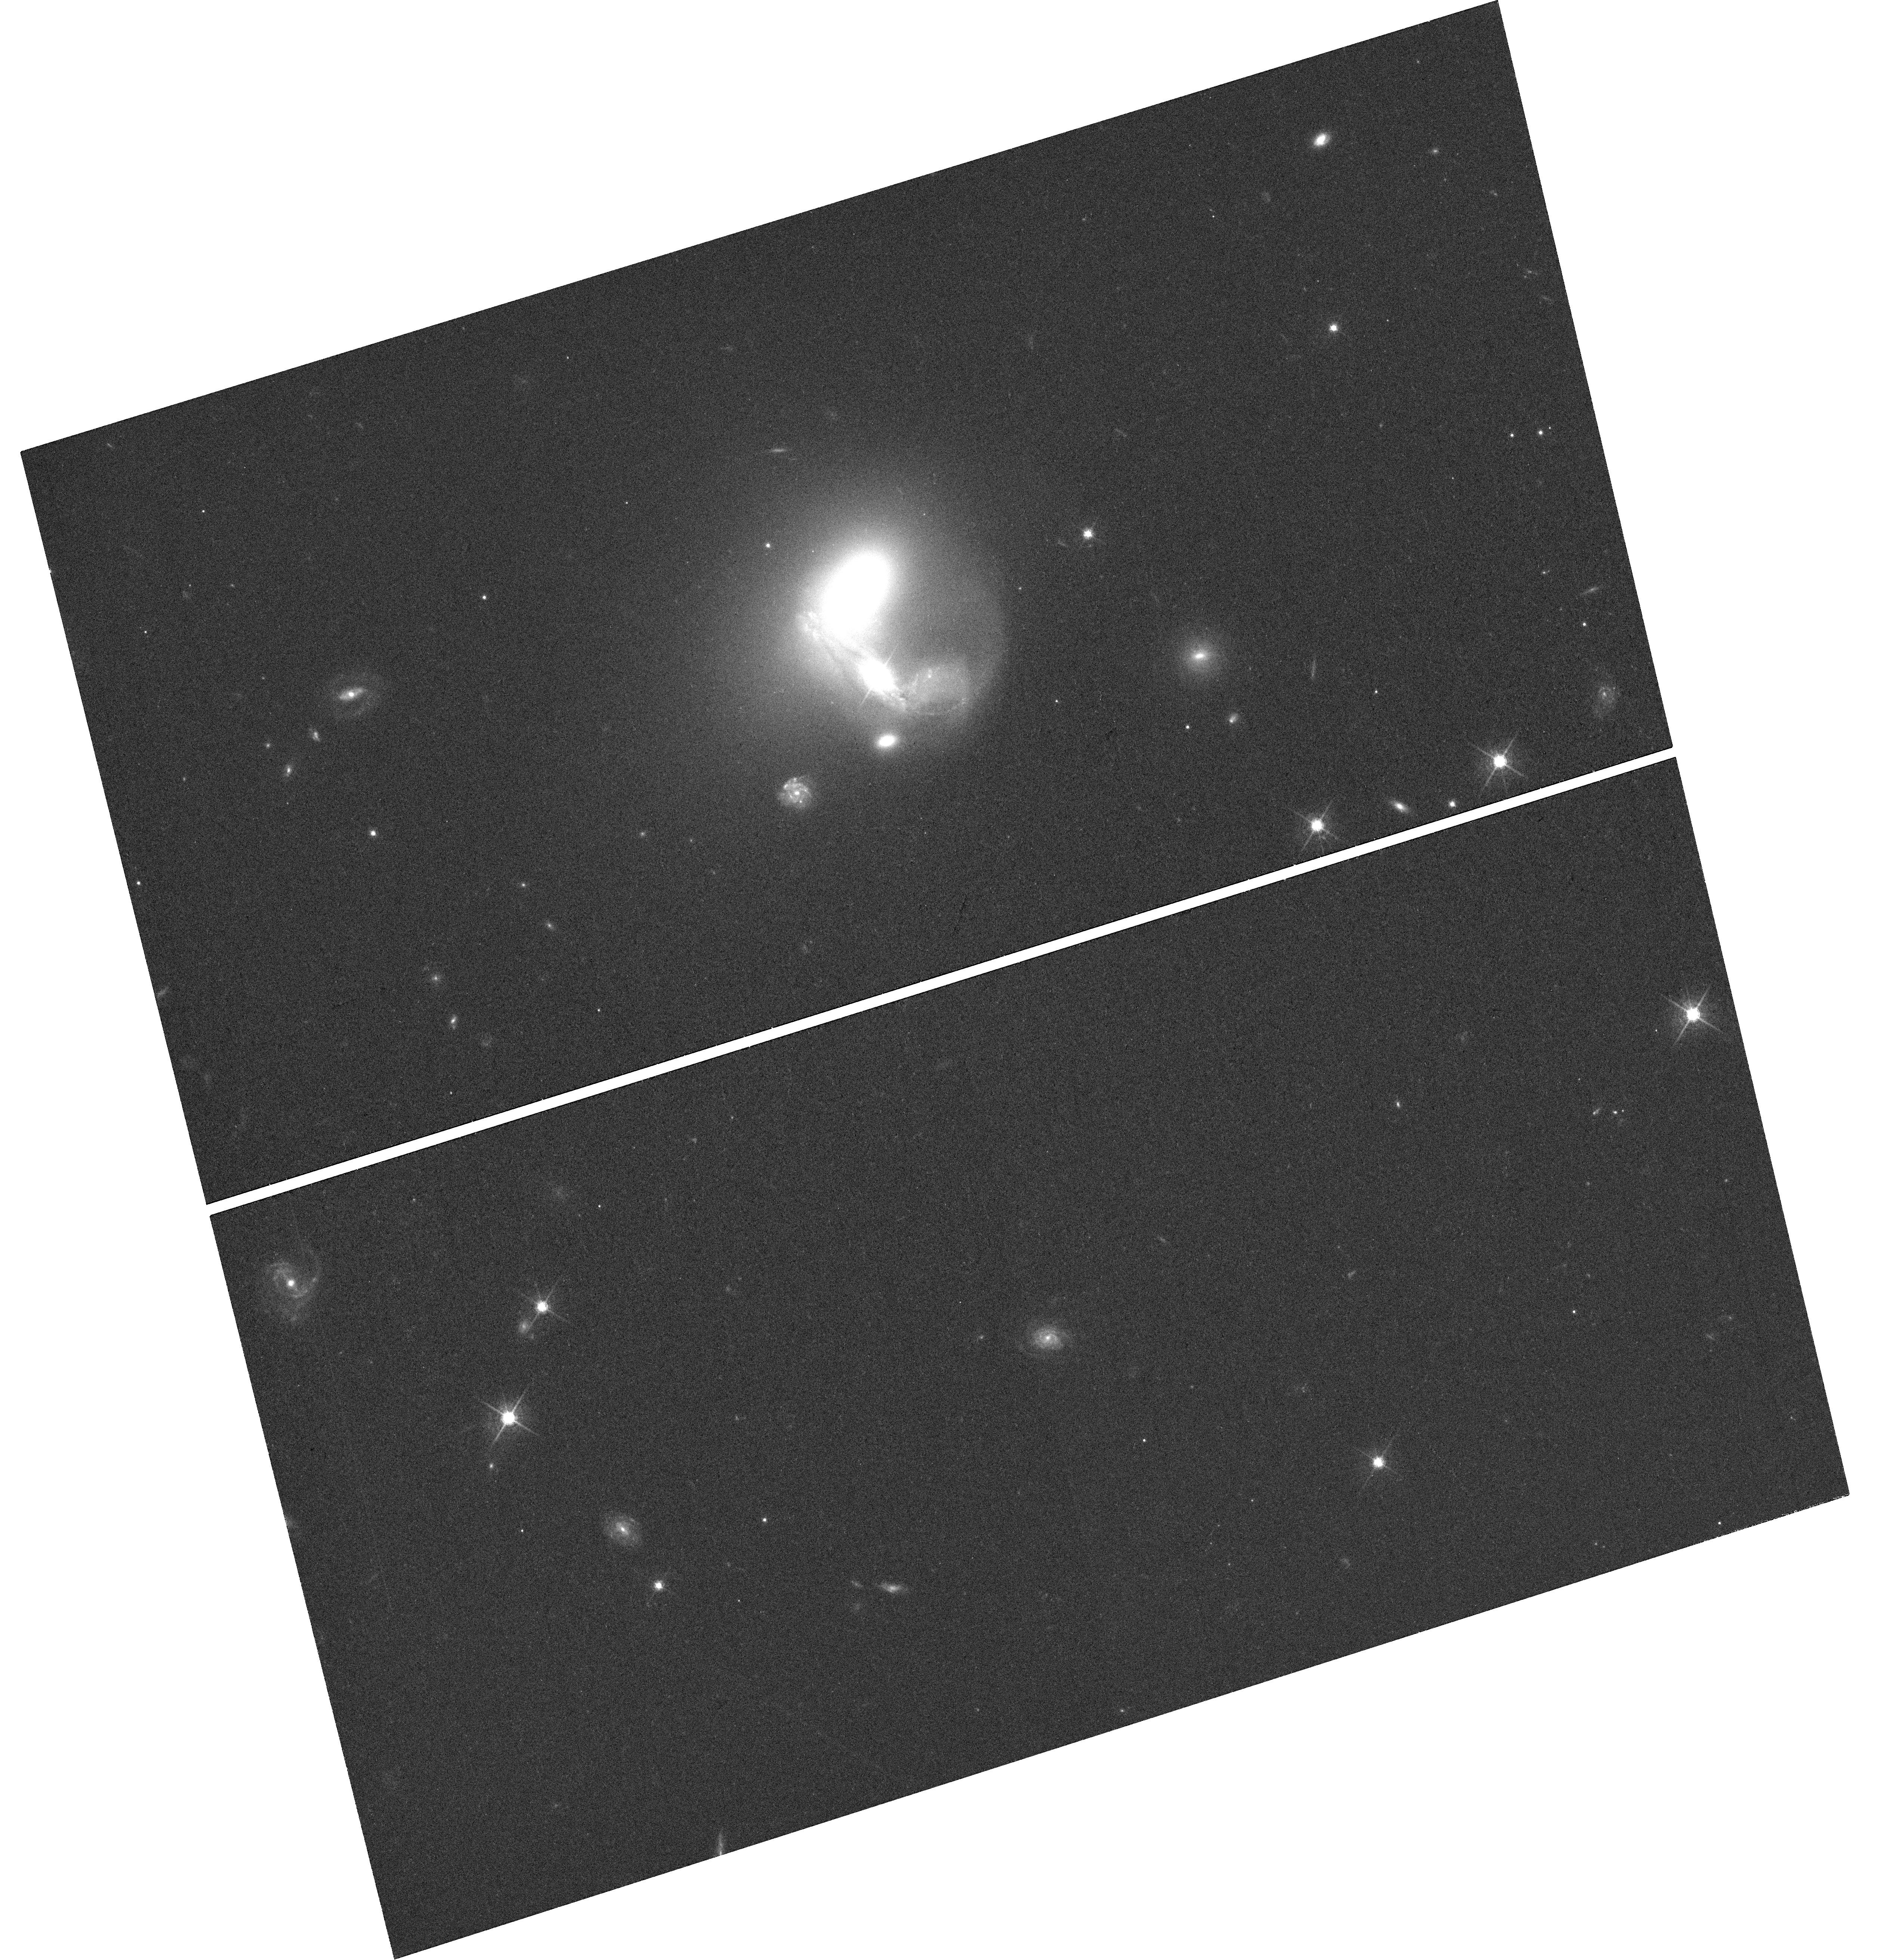
Target: KAZ163
Instrument: WFC3/UVIS
Filter: F621M
Exposure: 42 min
Observation ID: hst_15081_04_wfc3_uvis_f621m_idlr04

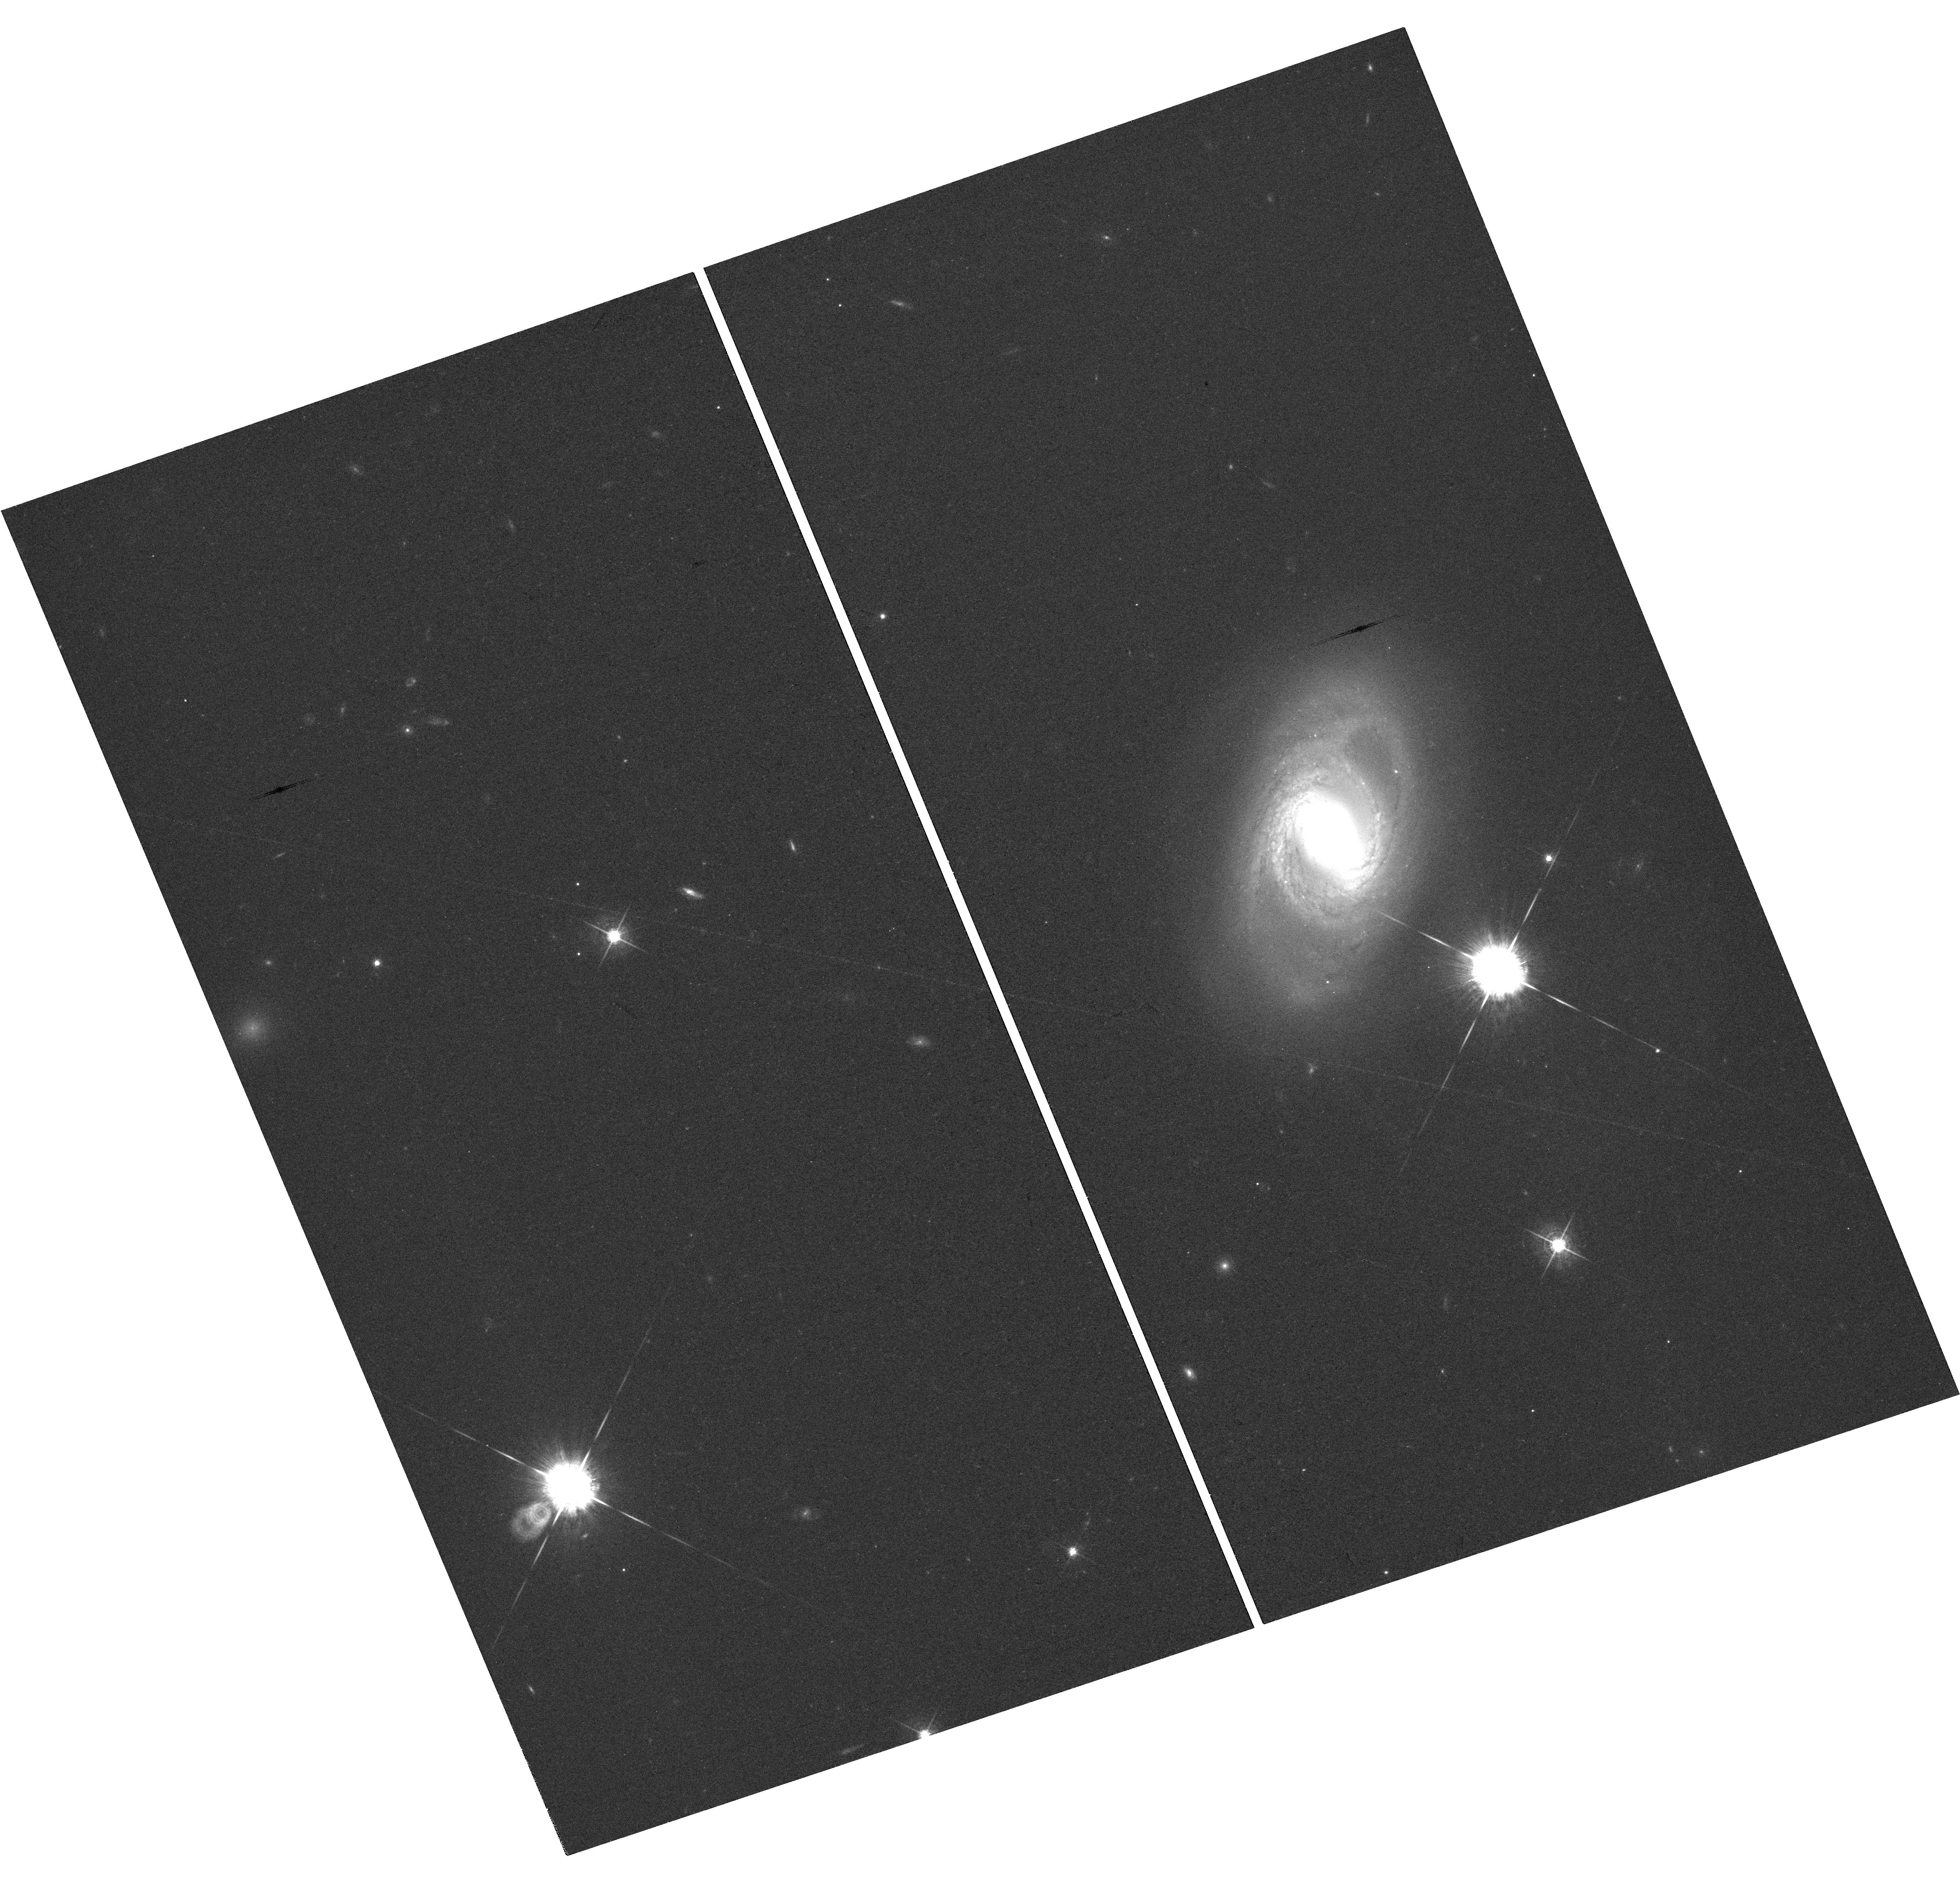
Target: MRK-885
Instrument: WFC3/UVIS
Filter: F621M
Exposure: 42 min
Observation ID: hst_15081_07_wfc3_uvis_f621m_idlr07

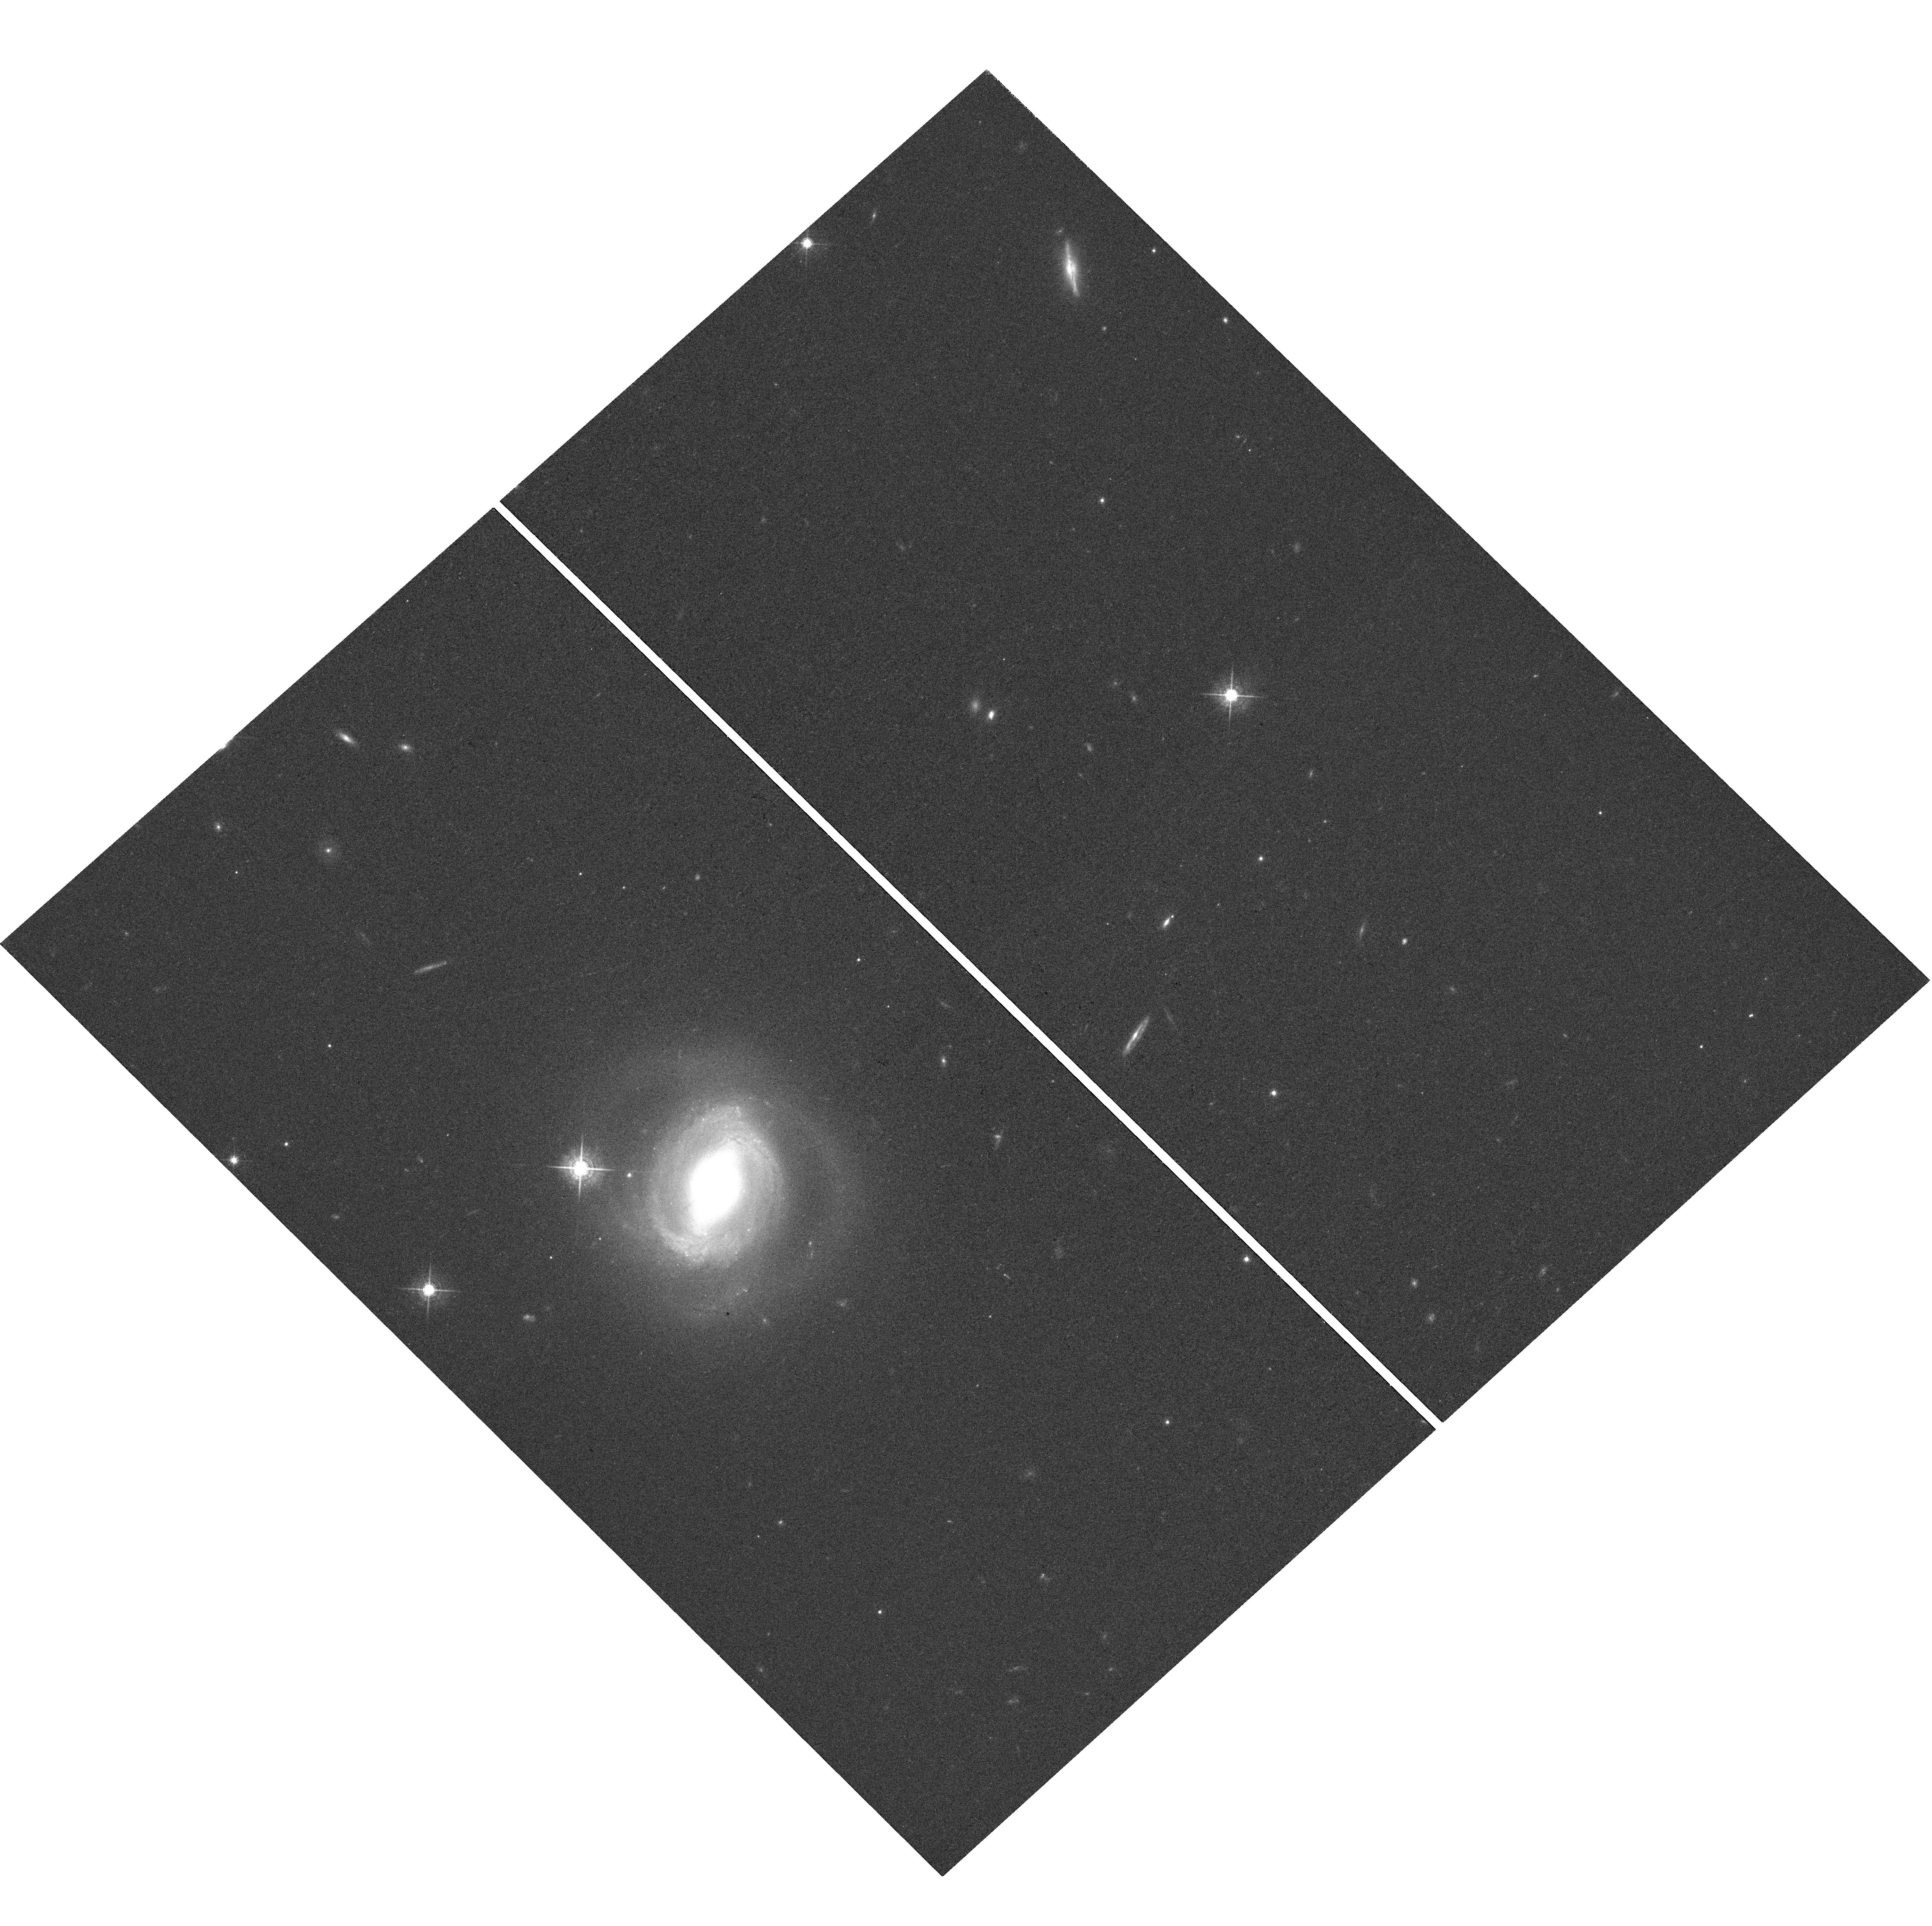
Target: NGC-6418
Instrument: WFC3/UVIS
Filter: F621M
Exposure: 41 min
Observation ID: hst_15081_01_wfc3_uvis_f621m_idlr01

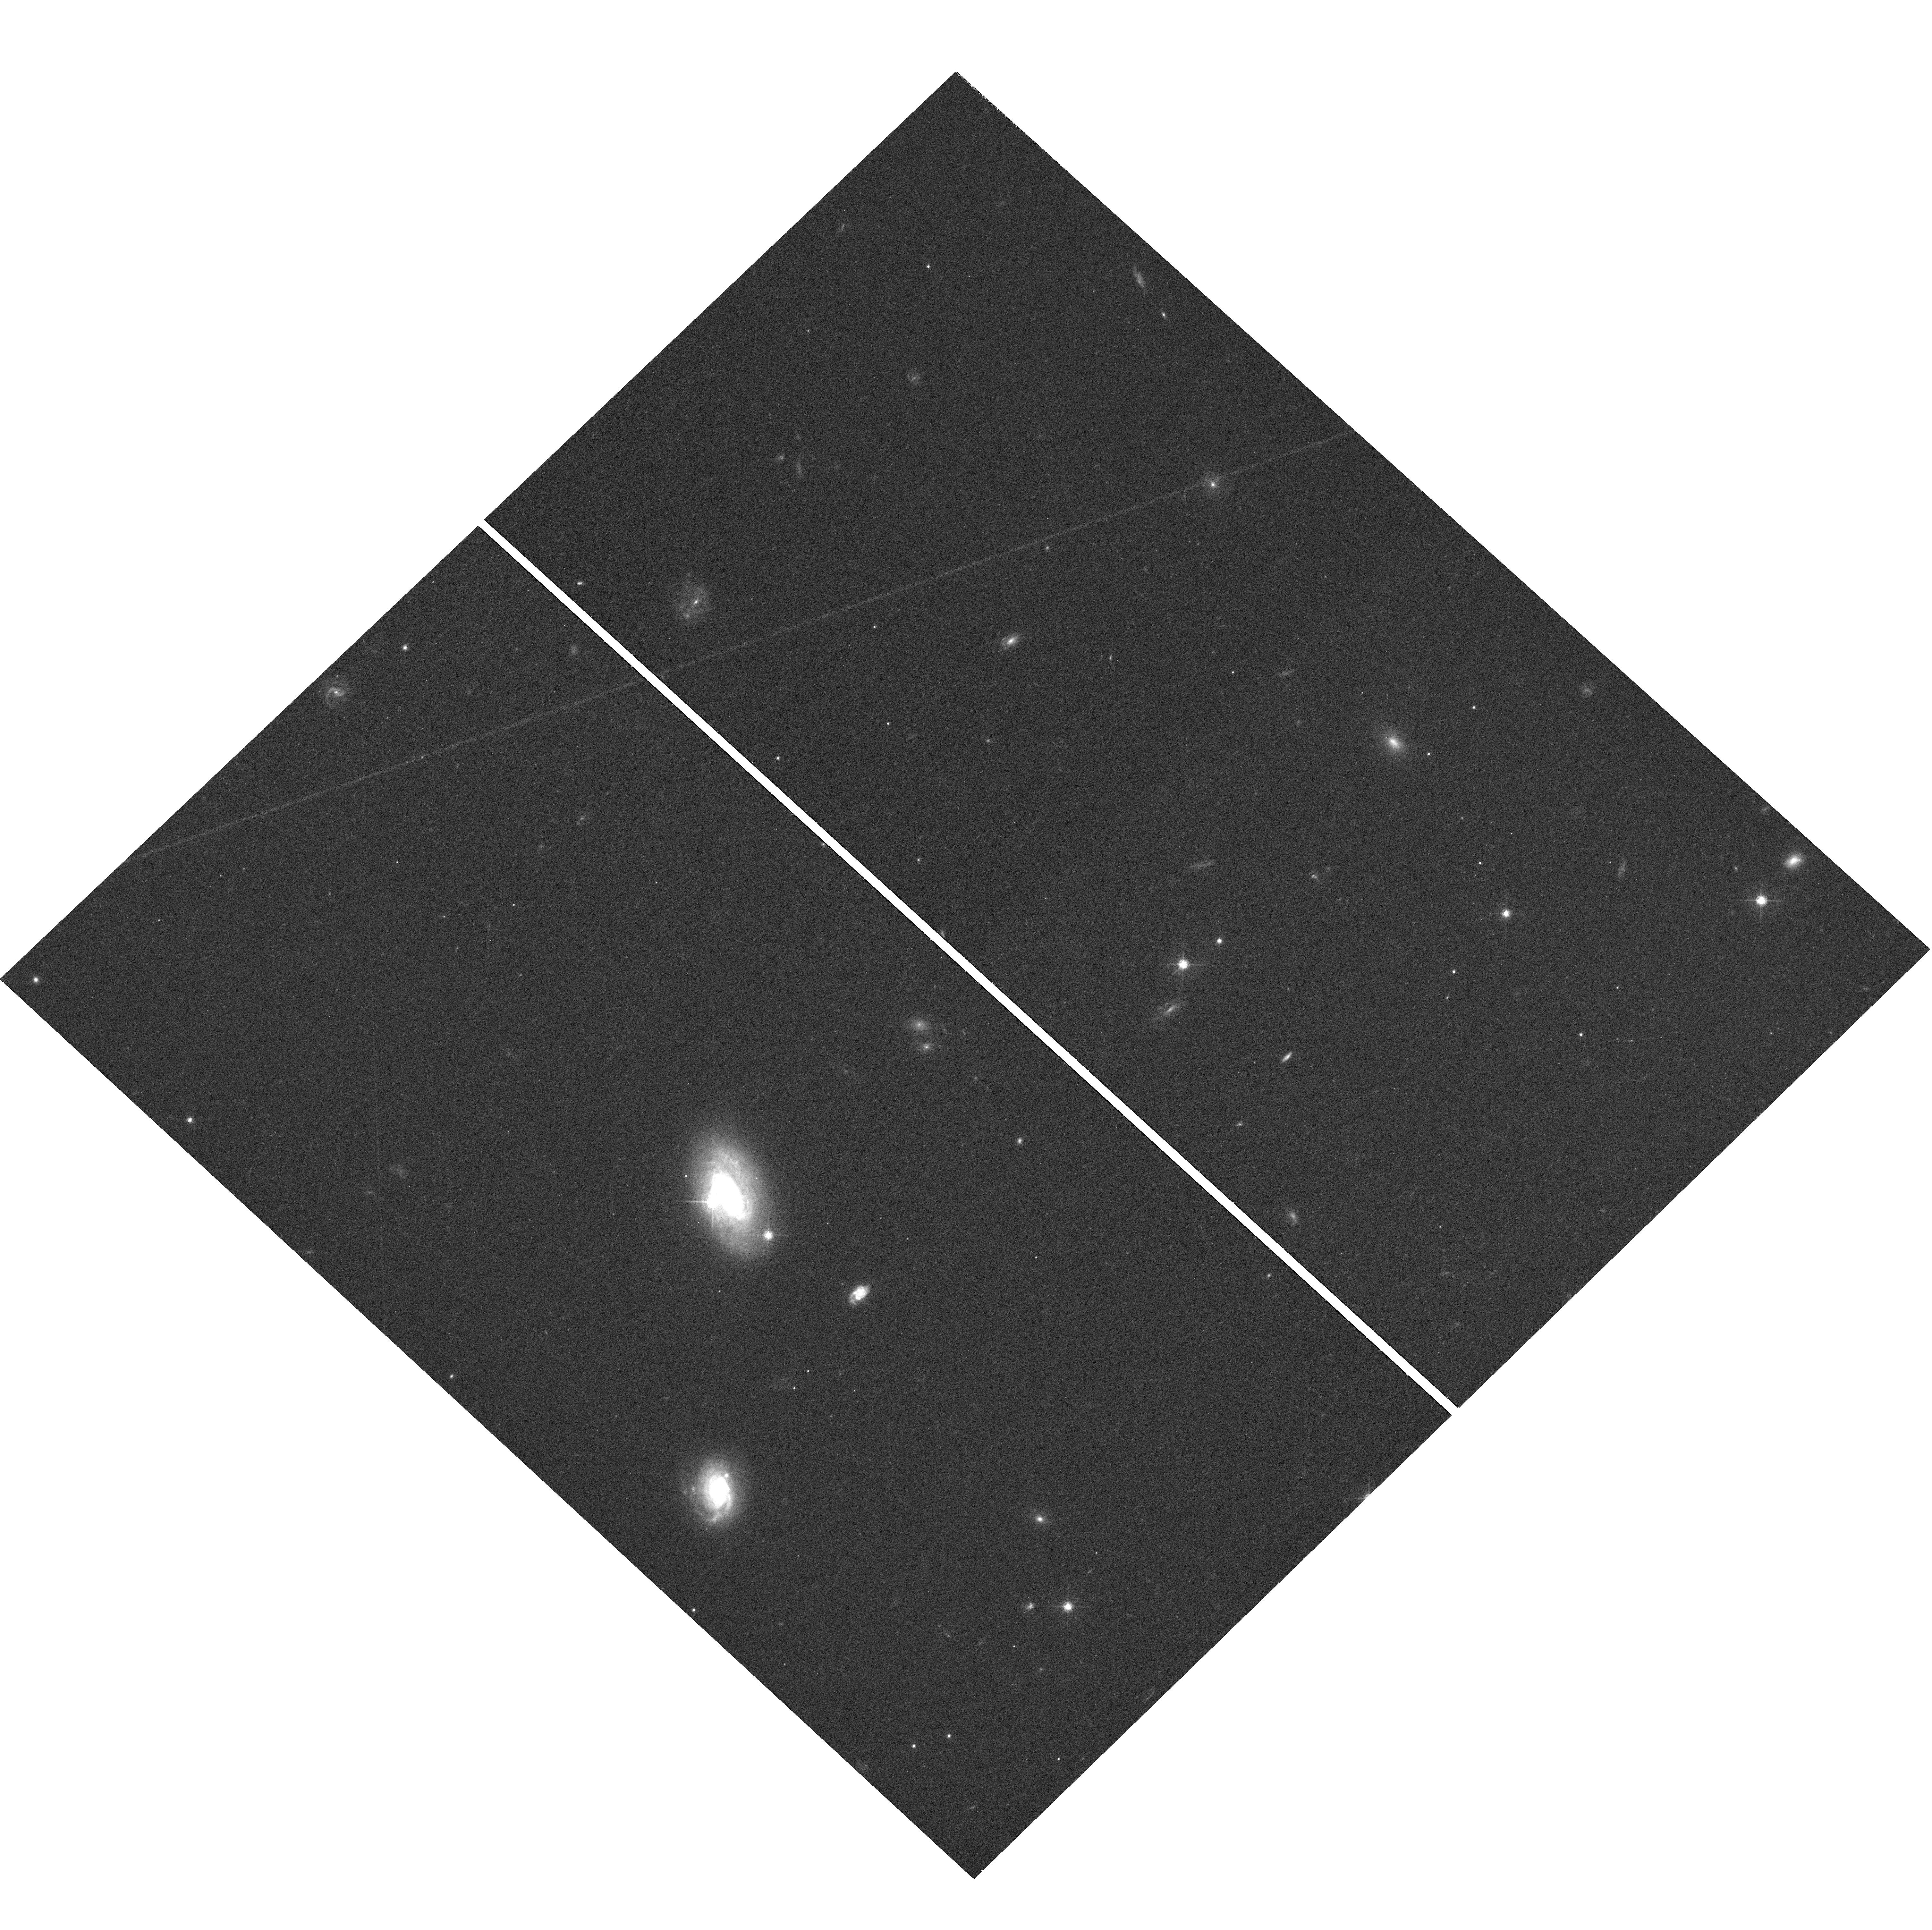
Target: MRK-507
Instrument: WFC3/UVIS
Filter: F621M
Exposure: 42 min
Observation ID: hst_15081_05_wfc3_uvis_f621m_idlr05

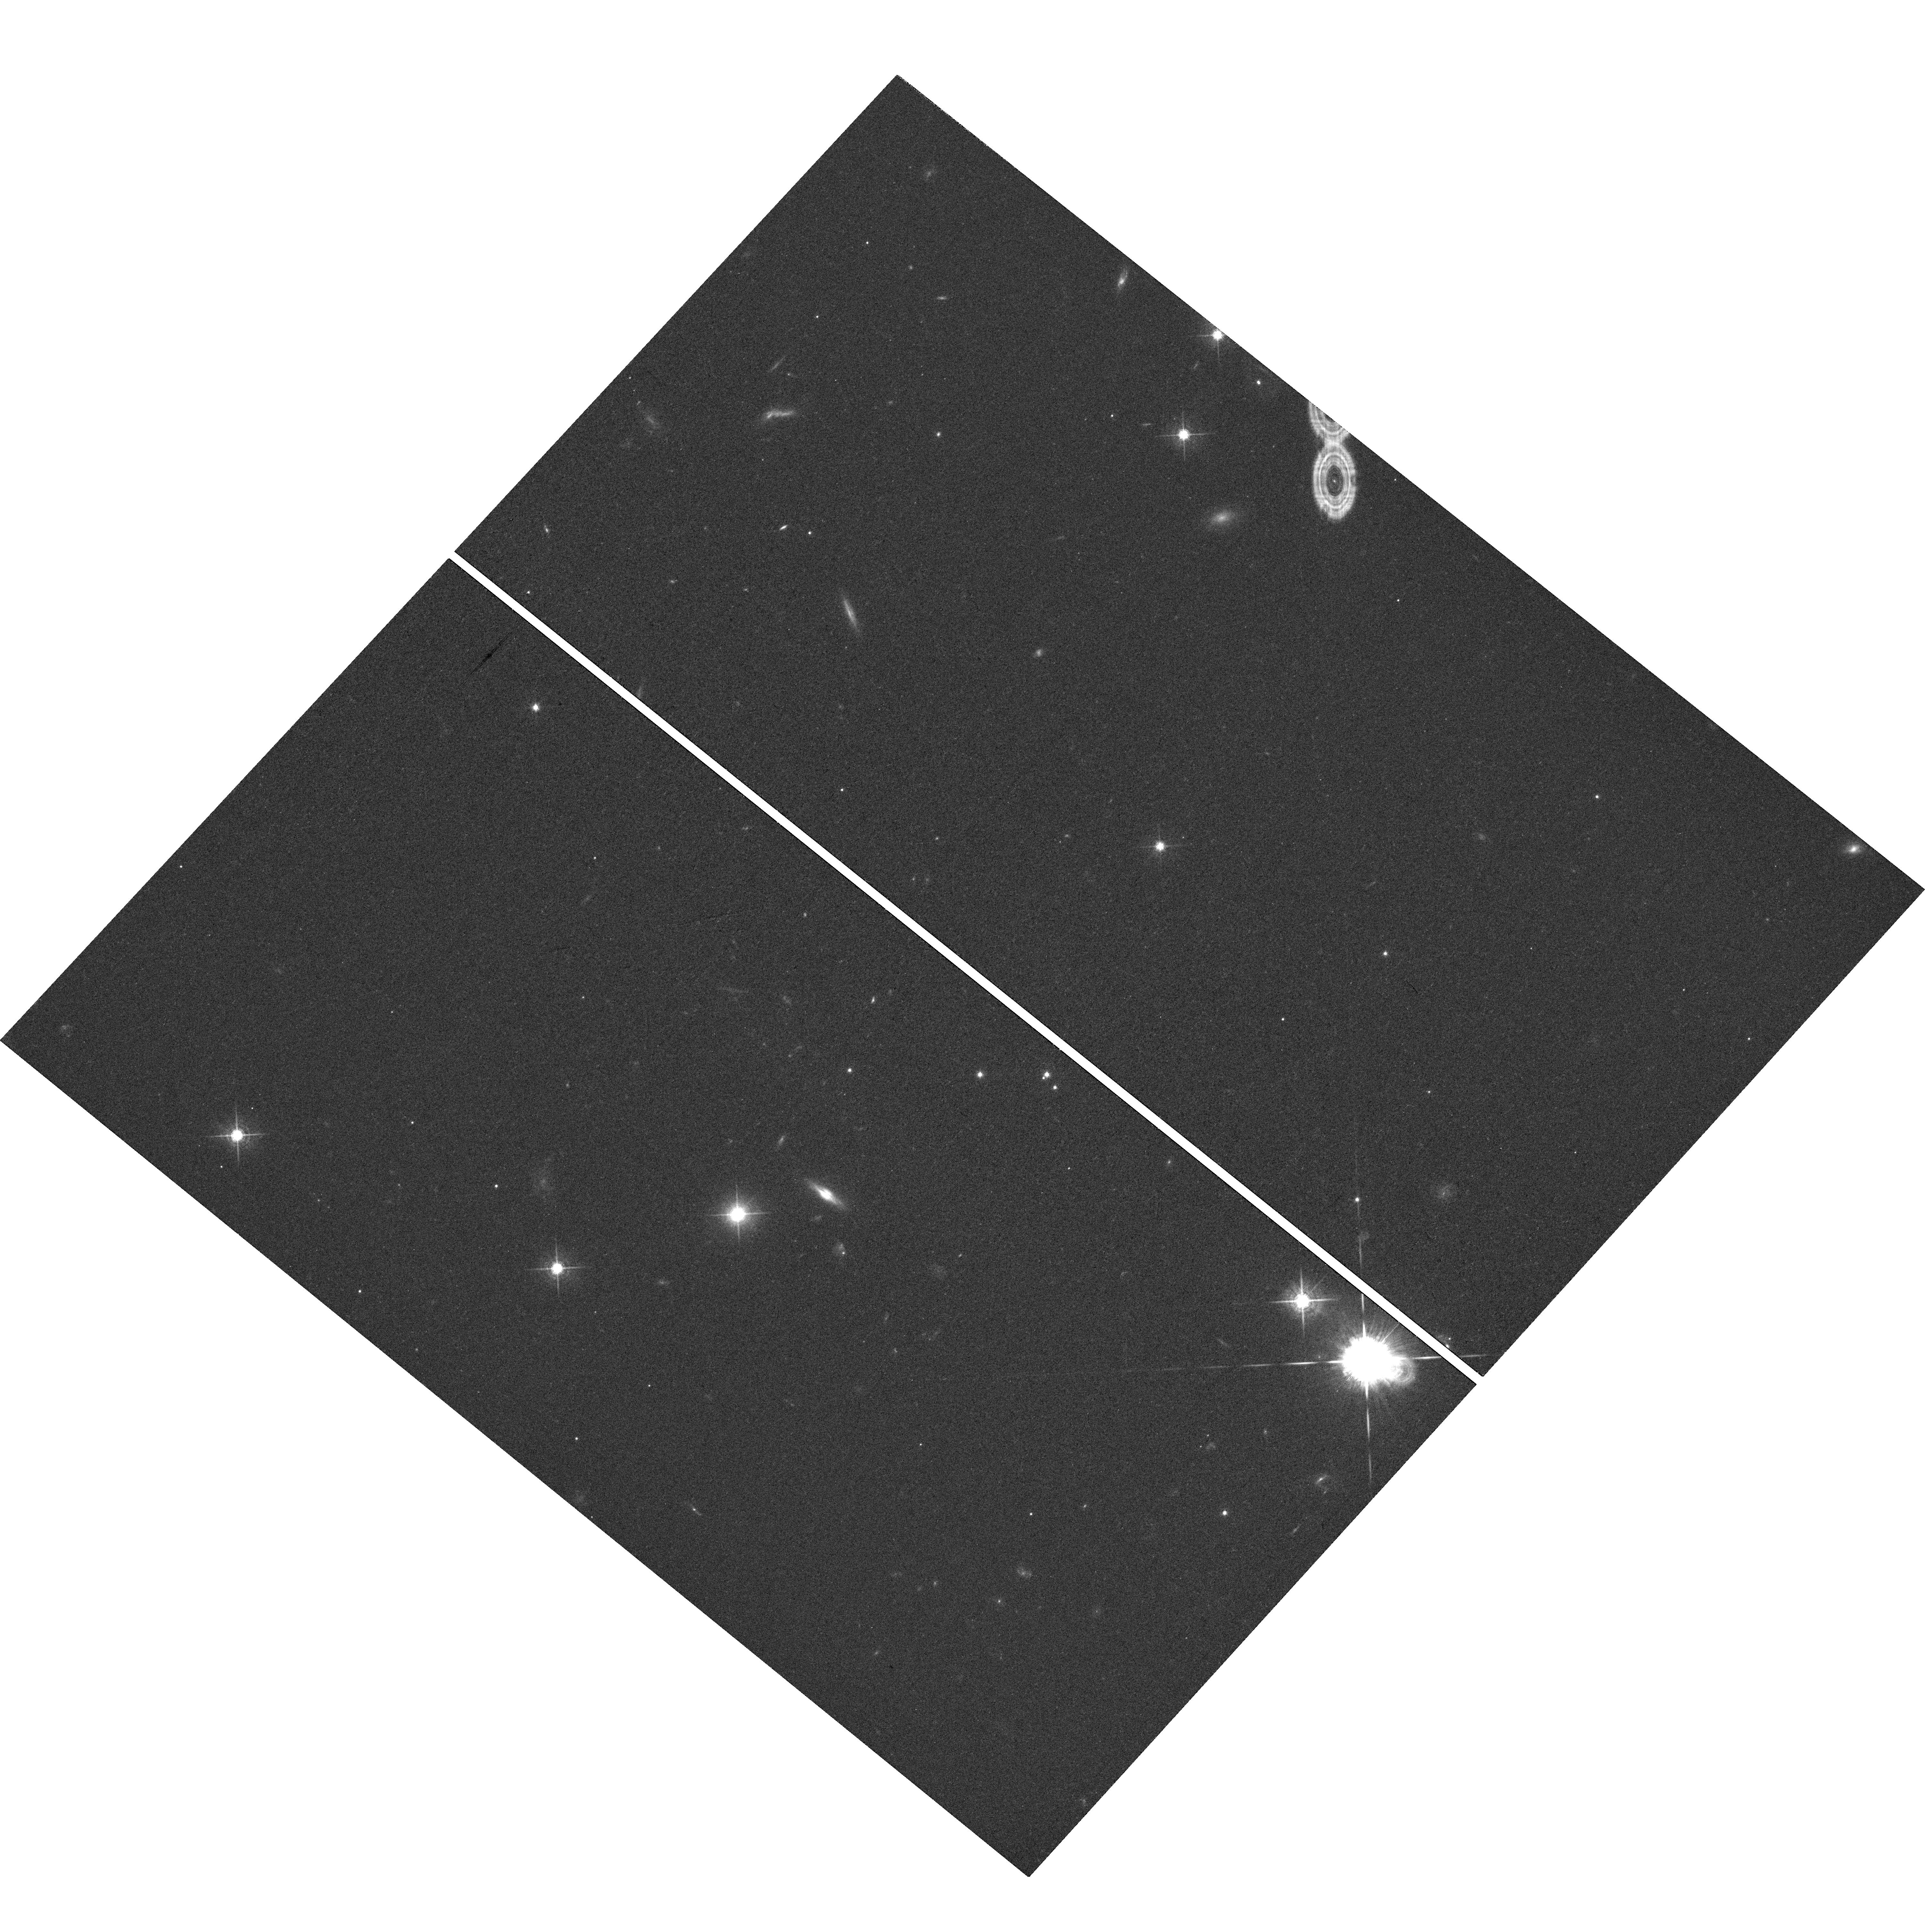
Target: KAZ102
Instrument: WFC3/UVIS
Filter: F621M
Exposure: 42 min
Observation ID: hst_15081_03_wfc3_uvis_f621m_idlr03

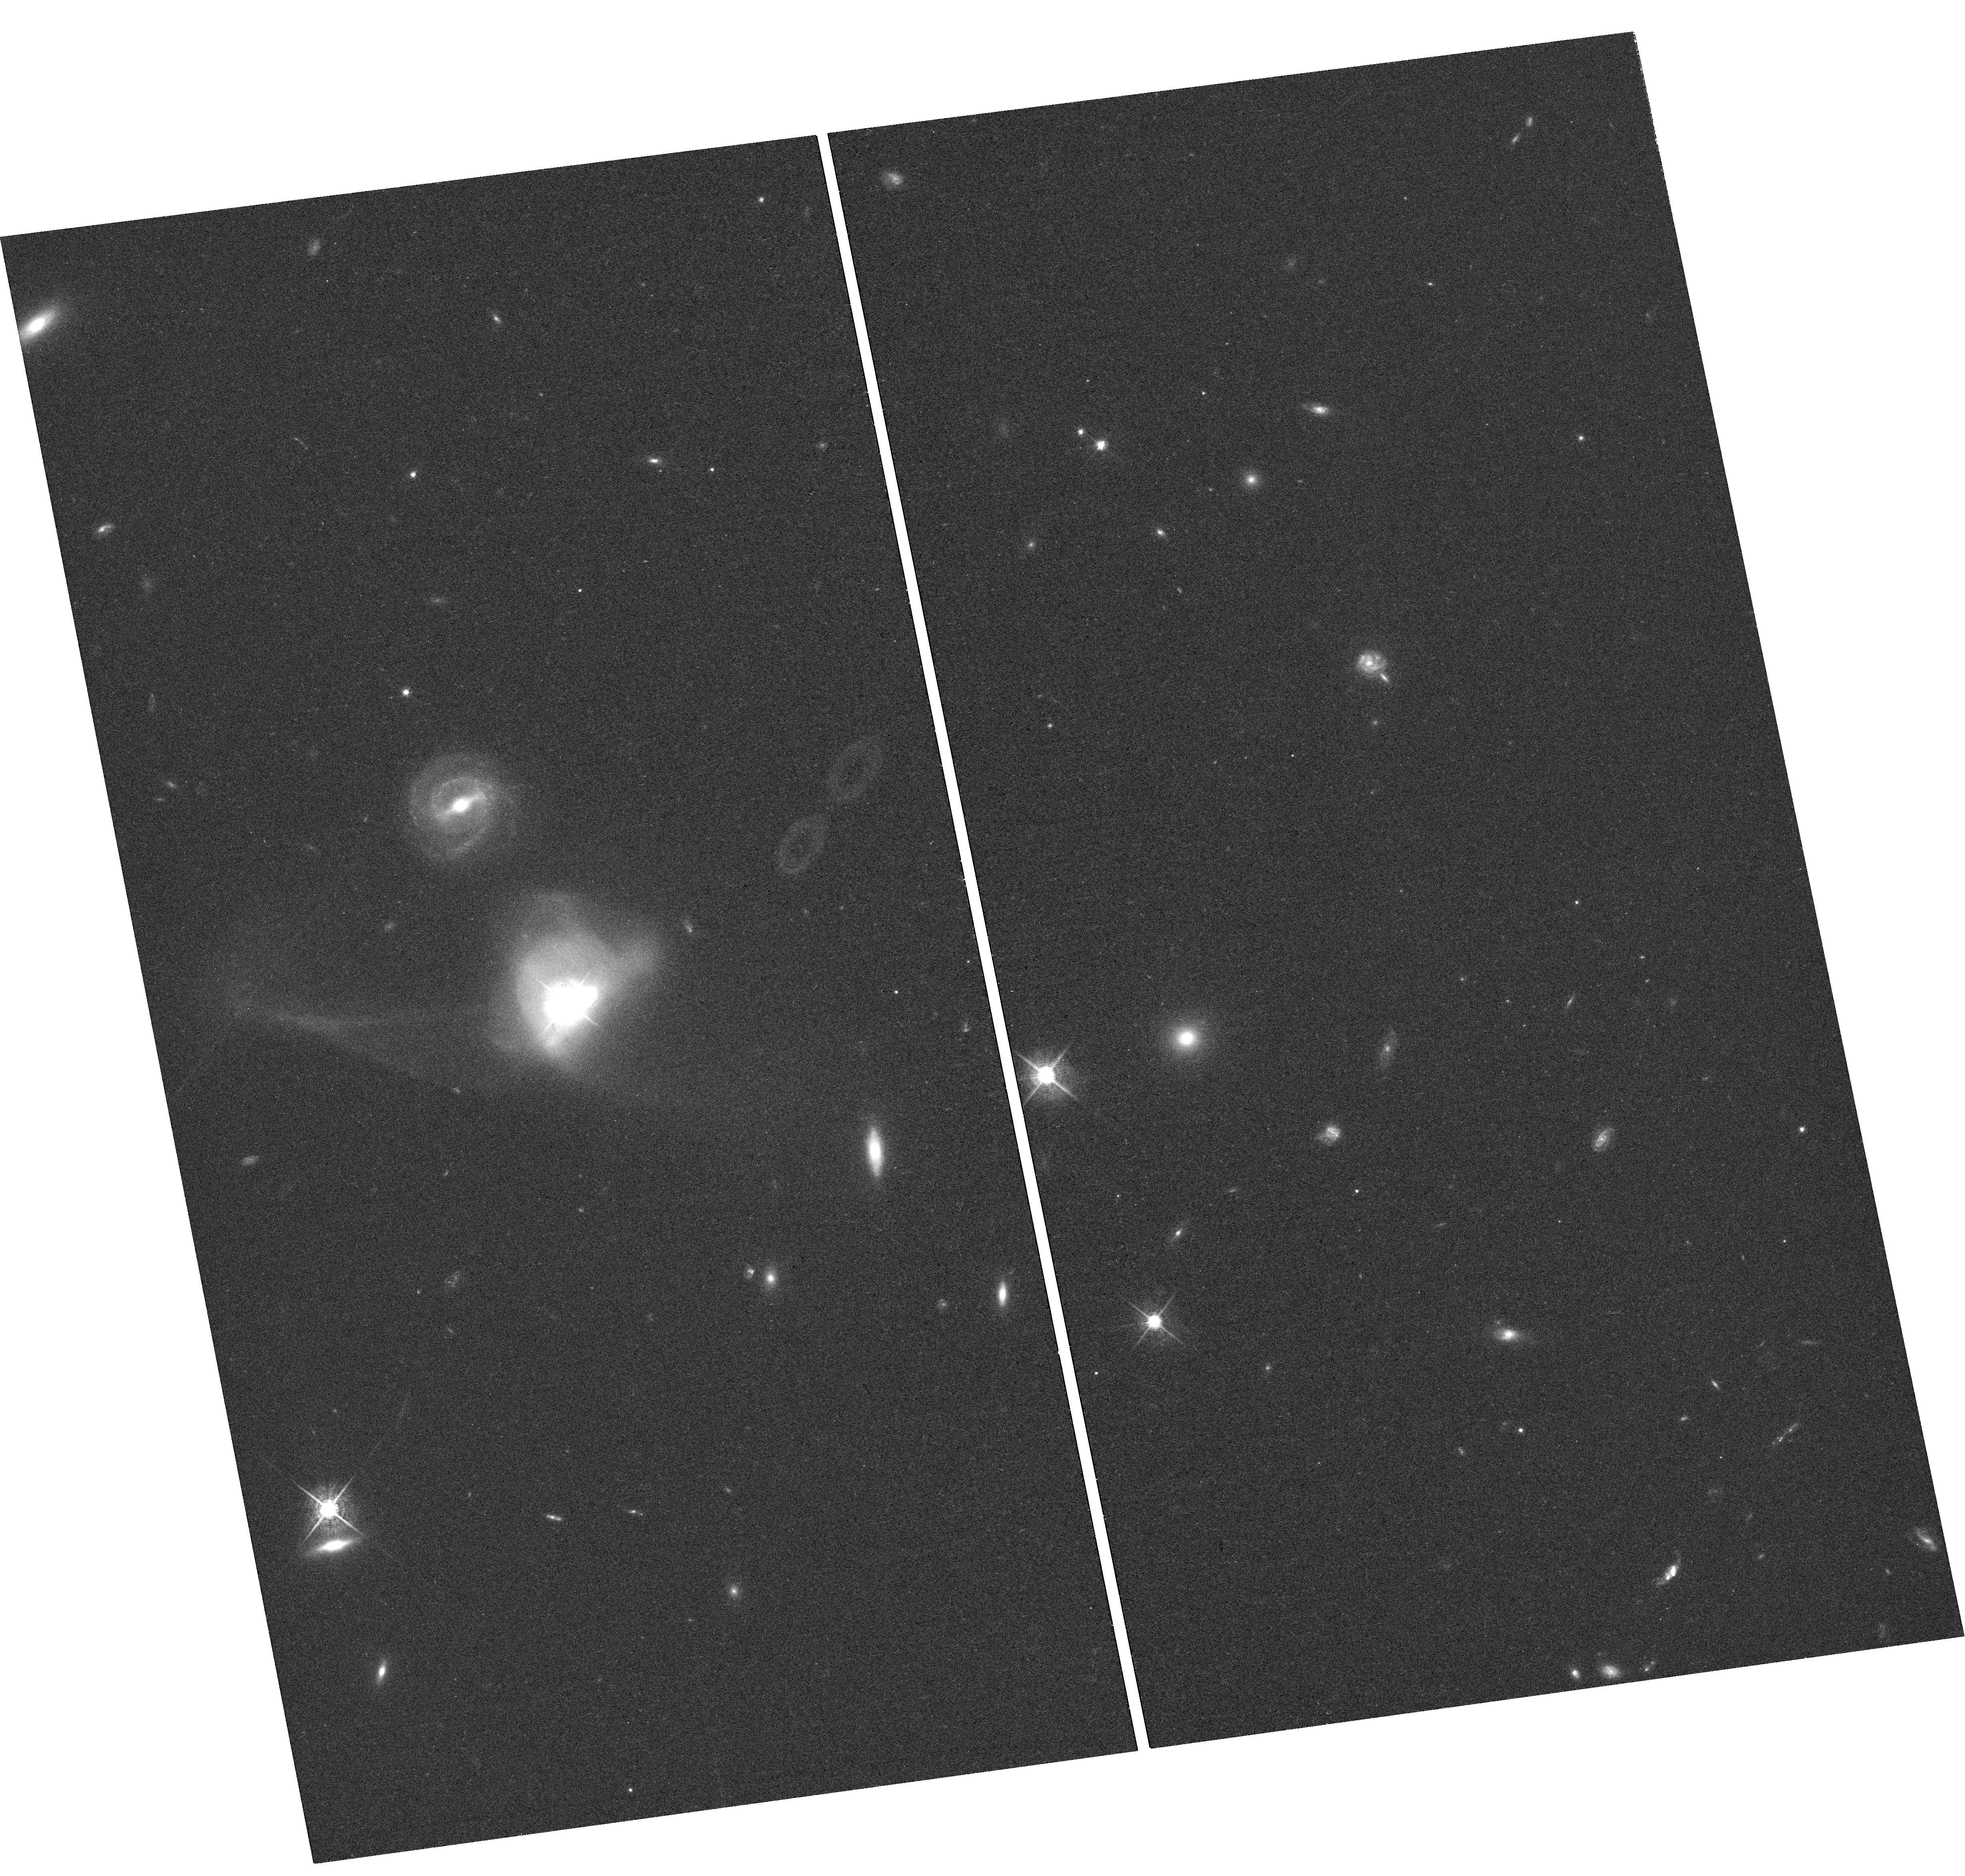
Target: MRK-876
Instrument: WFC3/UVIS
Filter: F621M
Exposure: 42 min
Observation ID: hst_15081_06_wfc3_uvis_f621m_idlr06

Revealing the circum-nuclear torus: HST imaging of active galaxies observed during a Spitzer reverberation mapping campaign (PI: Robinson, Andrew)

We are currently analyzing data from a recently completed ~2.5 year monitoring campaign, during which 12 low-redshift broad-line AGN were observed at 3.6 and 4.5 microns with the Spitzer Space Telescope, with supporting optical observations from several ground-based telescopes. The objective is to "reverberation map" the circumnuclear torus of dusty molecular gas that is a key element of the AGN unification scheme; that is, infer its size and structure from the temporal response of the dusty torus IR emission to changes in the AGN optical luminosity. However, a critical unknown is the contribution of host galaxy starlight to the measured optical luminosity. The objective of this proposal is to obtain WFC3/UVIS images of 8 of our Spitzer galaxies in order to decompose the host galaxy and AGN contributions within the photometric apertures used for the monitoring campaign. Removing the host galaxy contribution is an essential step in the analysis and interpretation of this unique time-series dataset, since it will allow the intrinsic luminosity and variability amplitude of the AGN optical continuum to be determined. This, in turn, will yield more precise measurements of the optical-IR lags and better estimates of the dust sublimation radius and undiluted optical light curves. These are essential for our torus reverberation simulations, since the amplitude of the luminosity variations can strongly modify the torus response through the effects of dust sublimation.